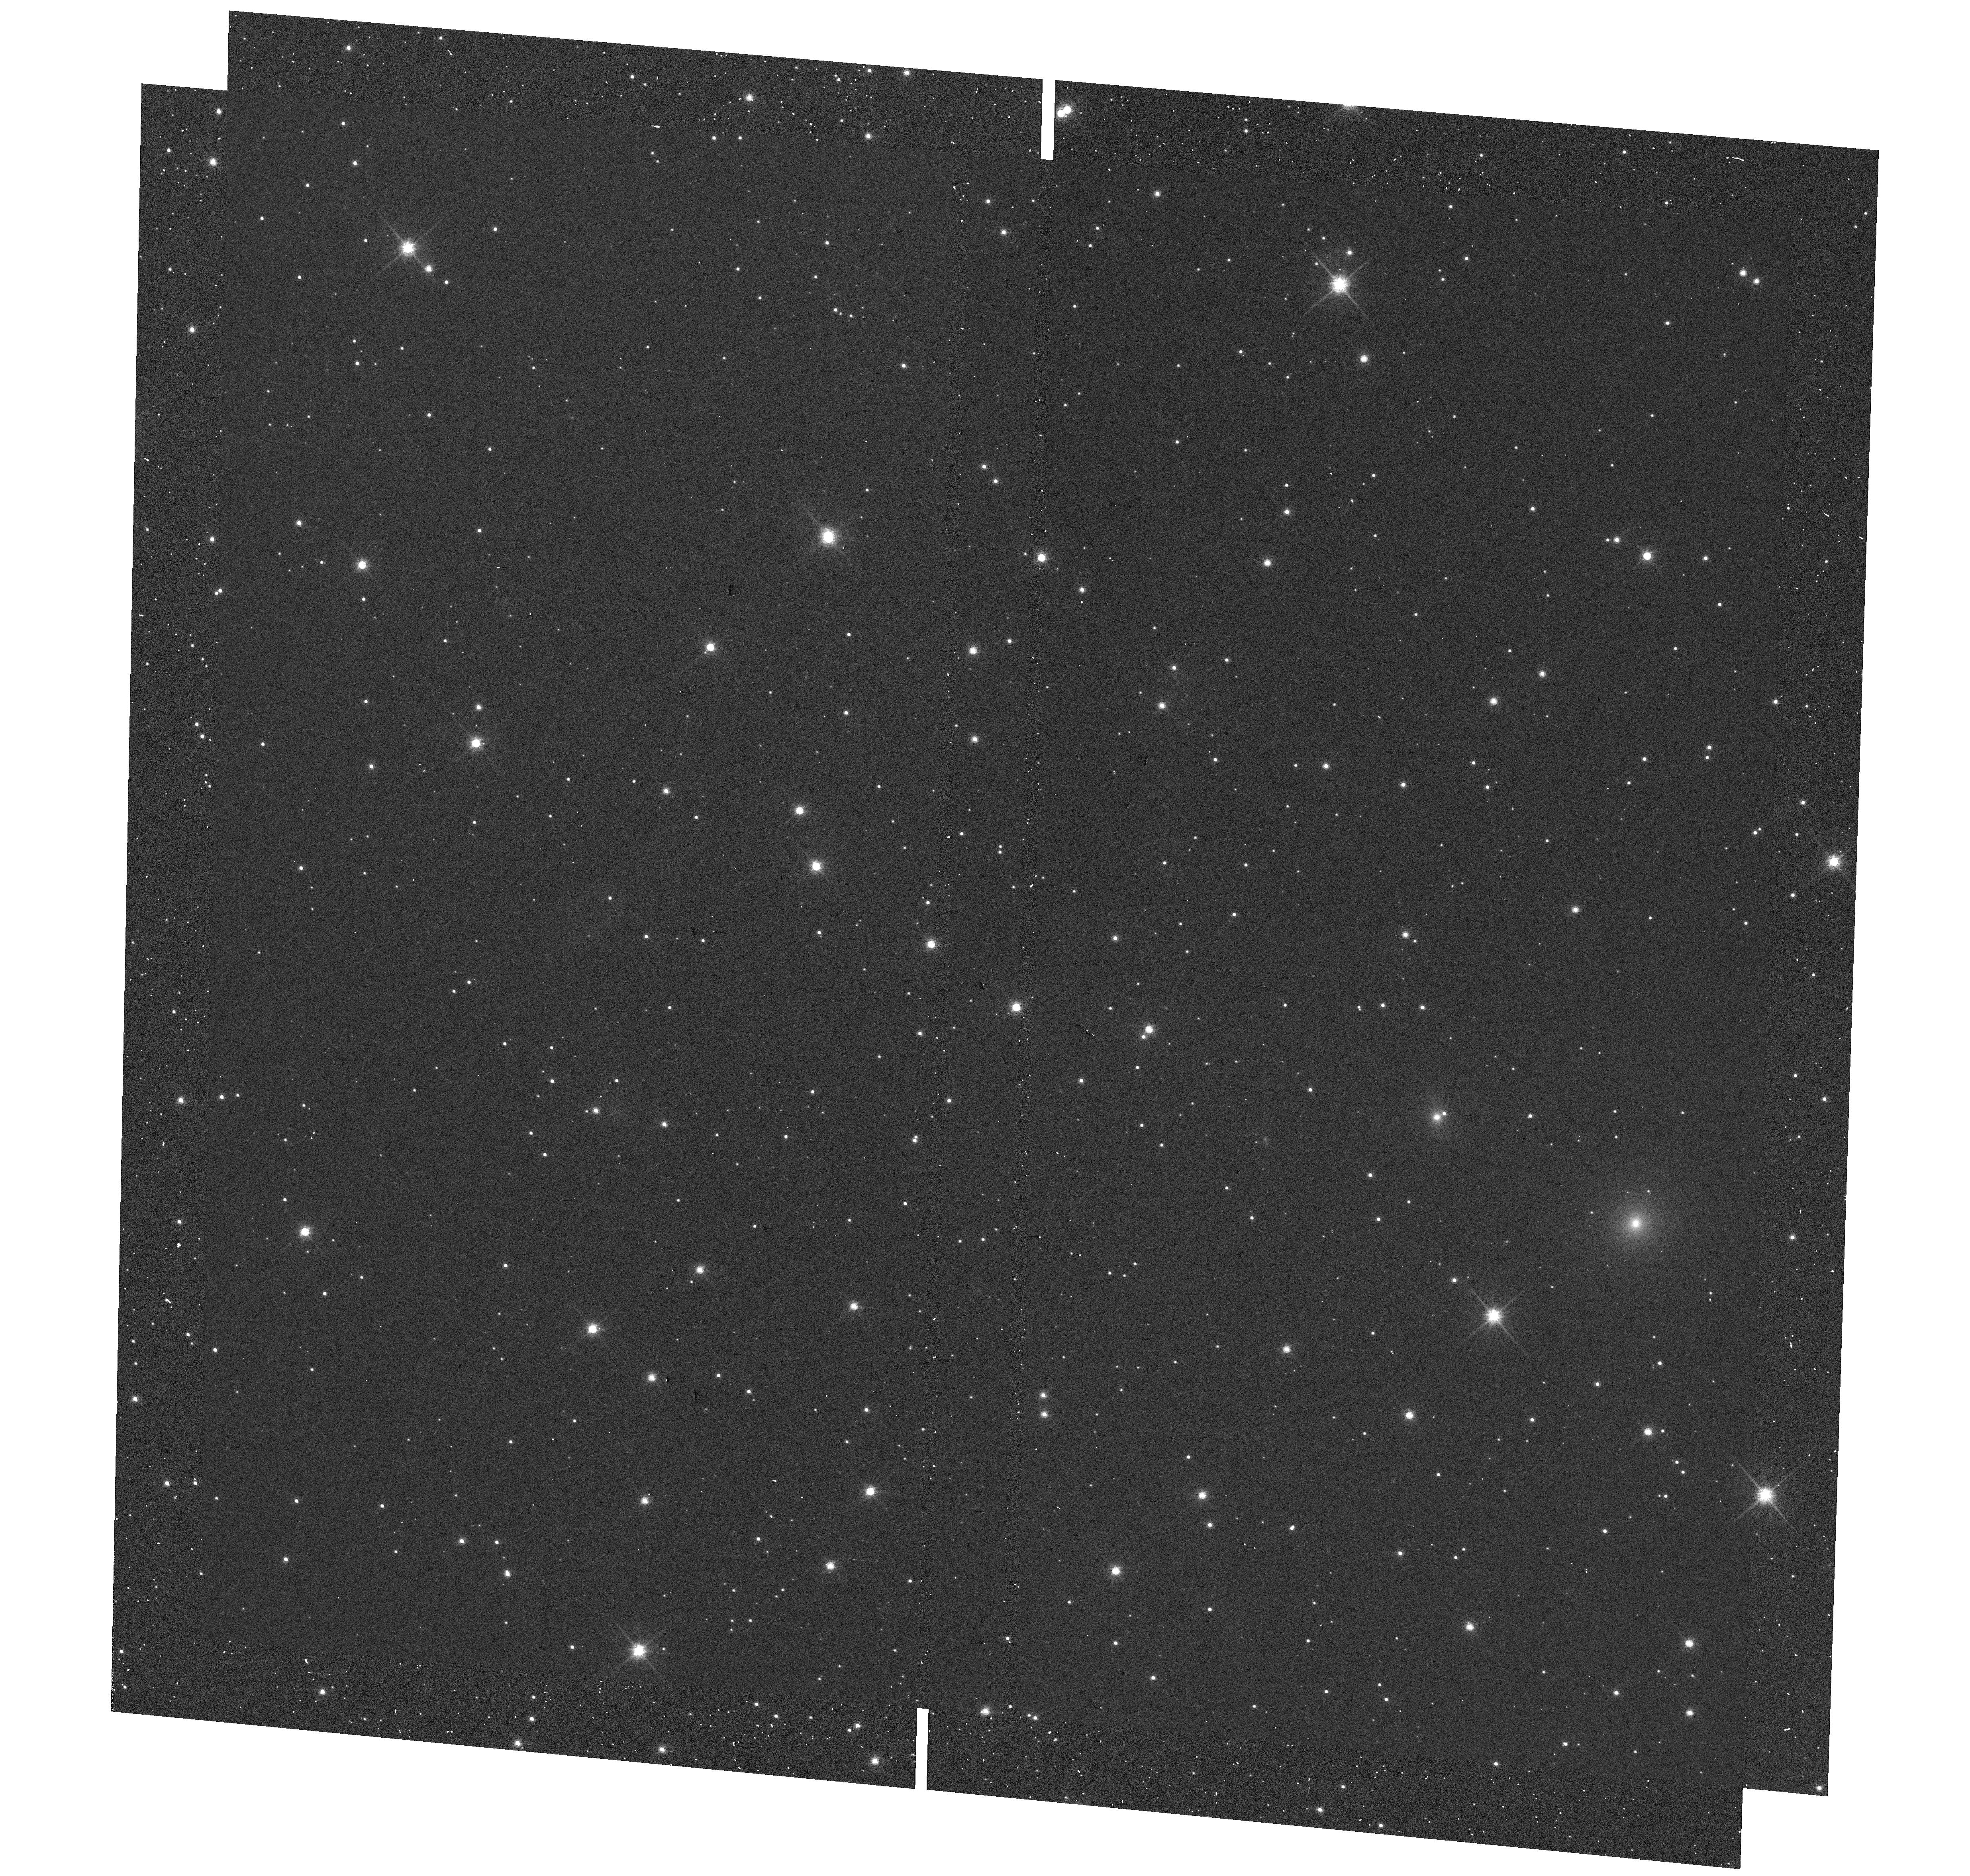
Target: LUHMAN16ABMINAPNE1. Instrument: WFC3/UVIS. Filter: F814W. Exposure: 2 min. Observation ID: hst_14330_06_wfc3_uvis_f814w_icte06

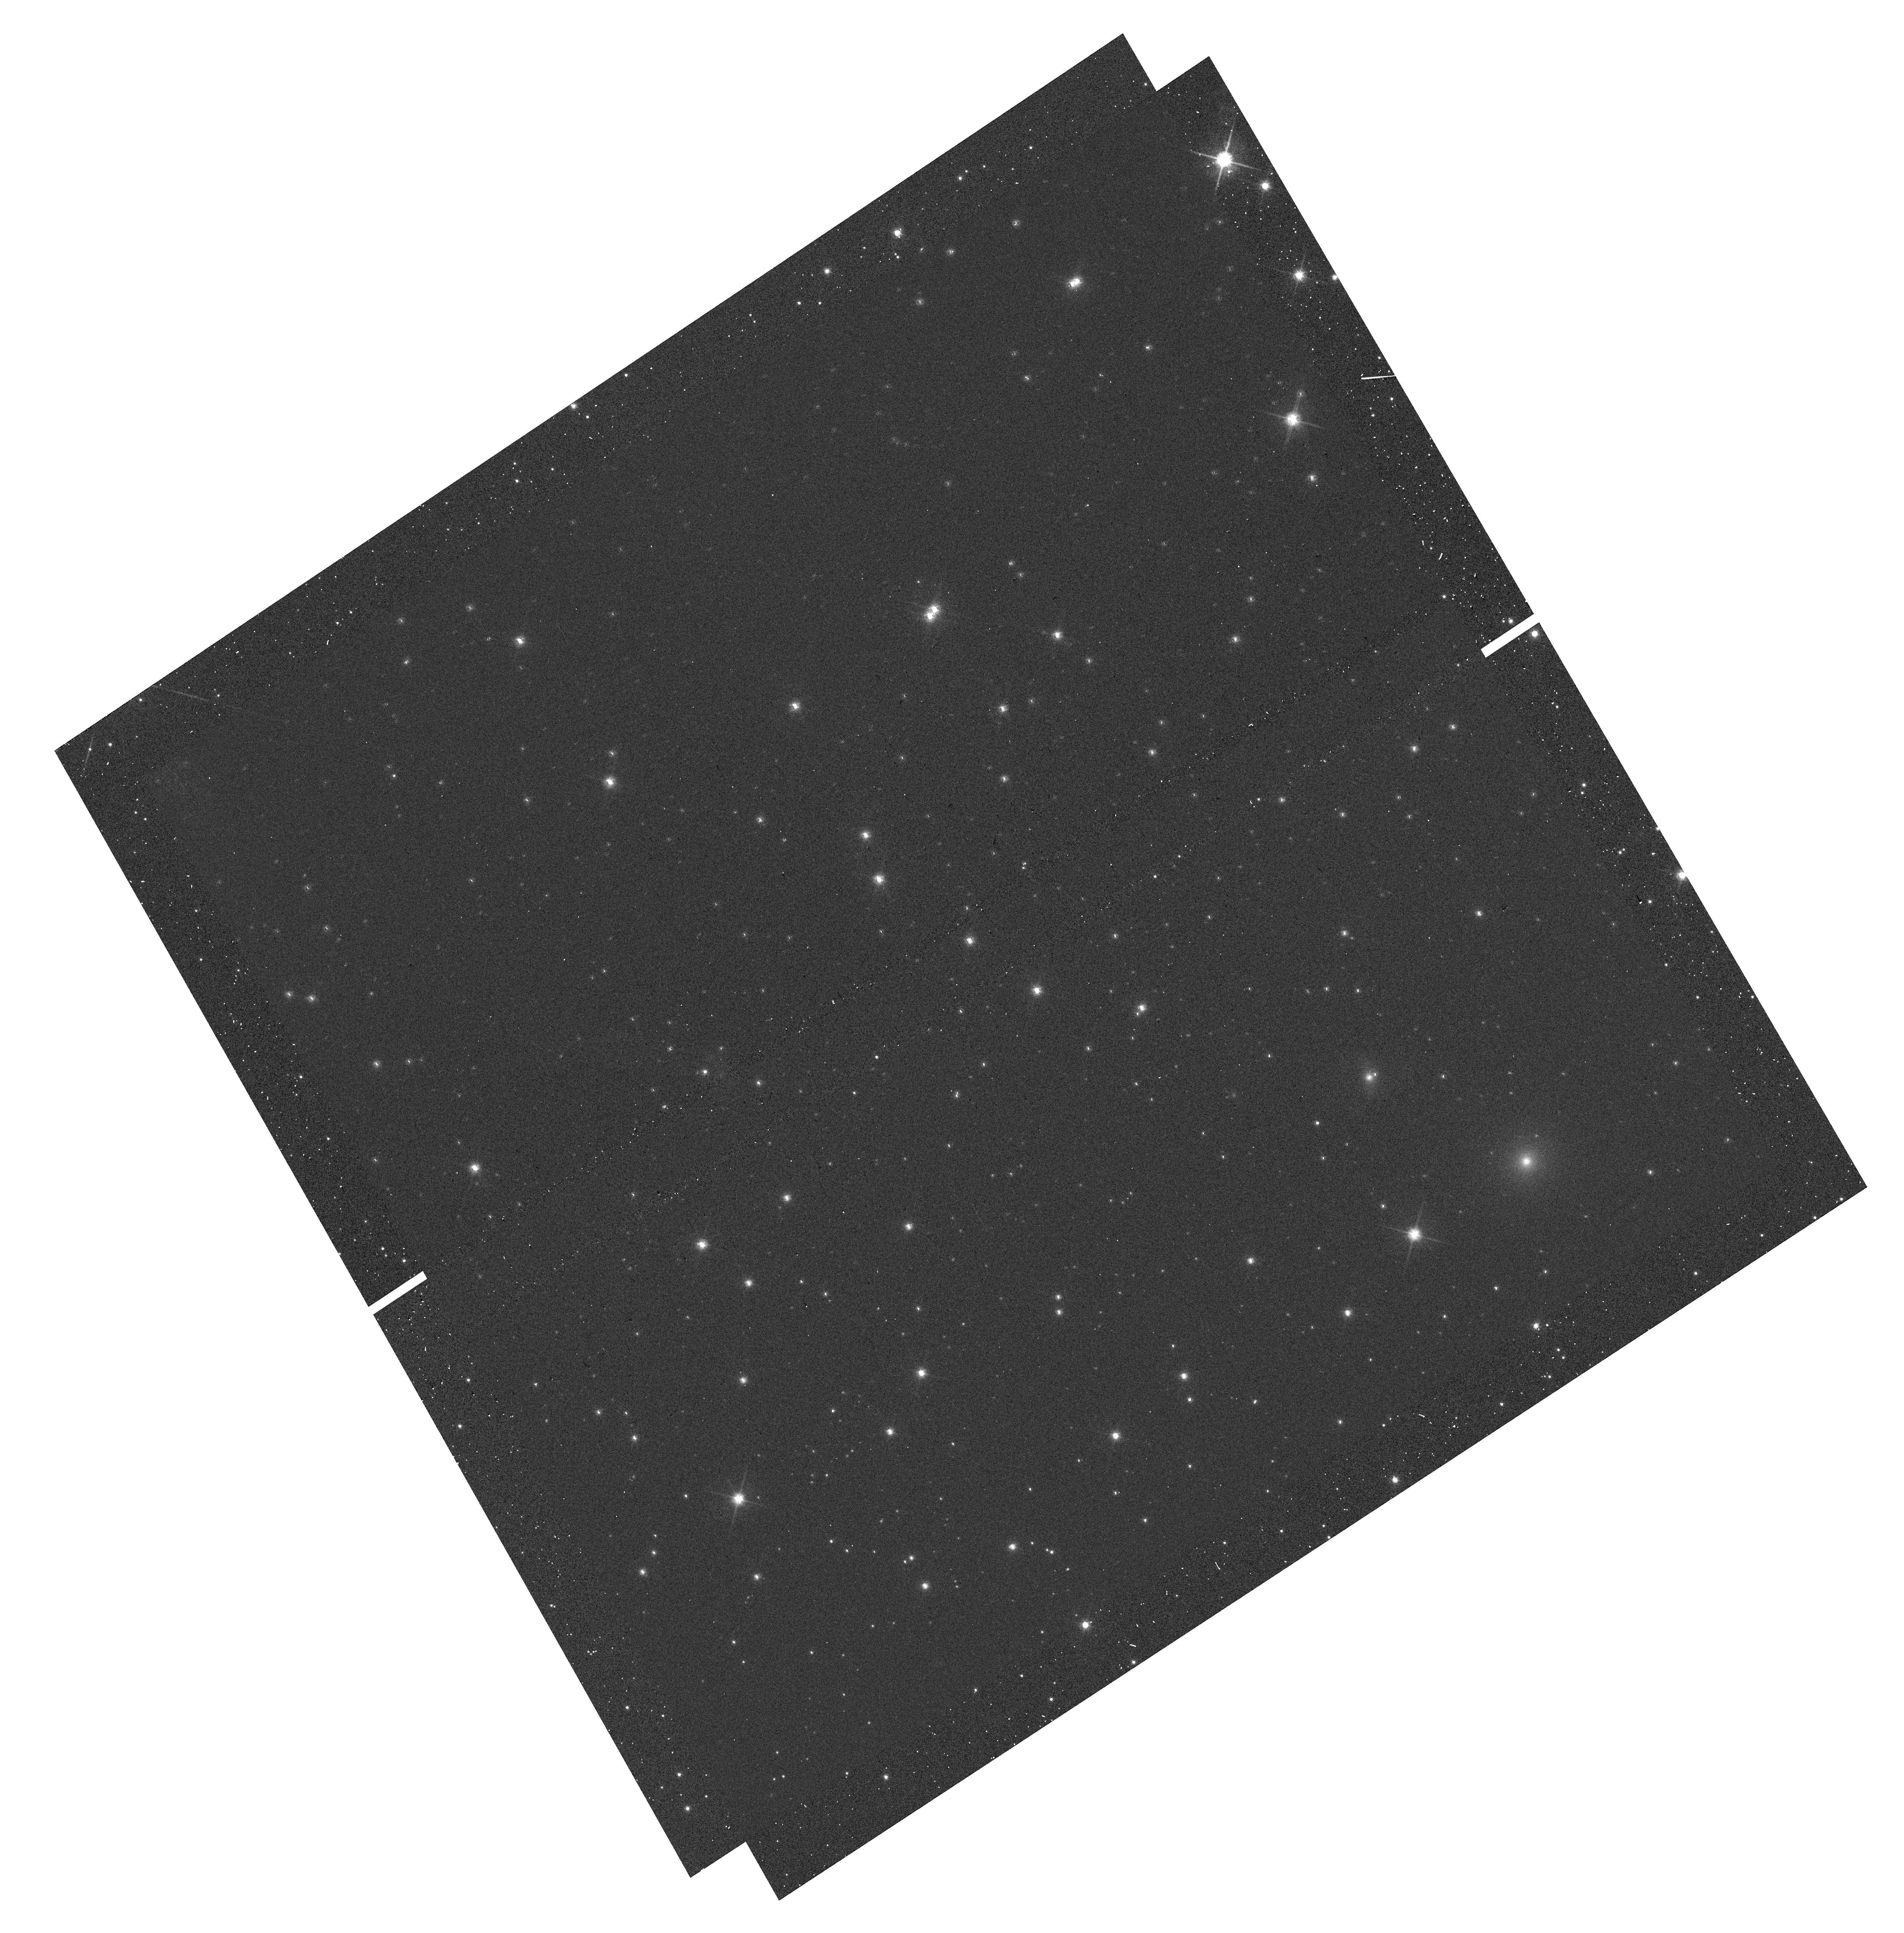
Target: LUHMAN16AB-RICCIOLO-1. Instrument: WFC3/UVIS. Filter: F814W. Exposure: 2 min. Observation ID: hst_14330_11_wfc3_uvis_f814w_icte11

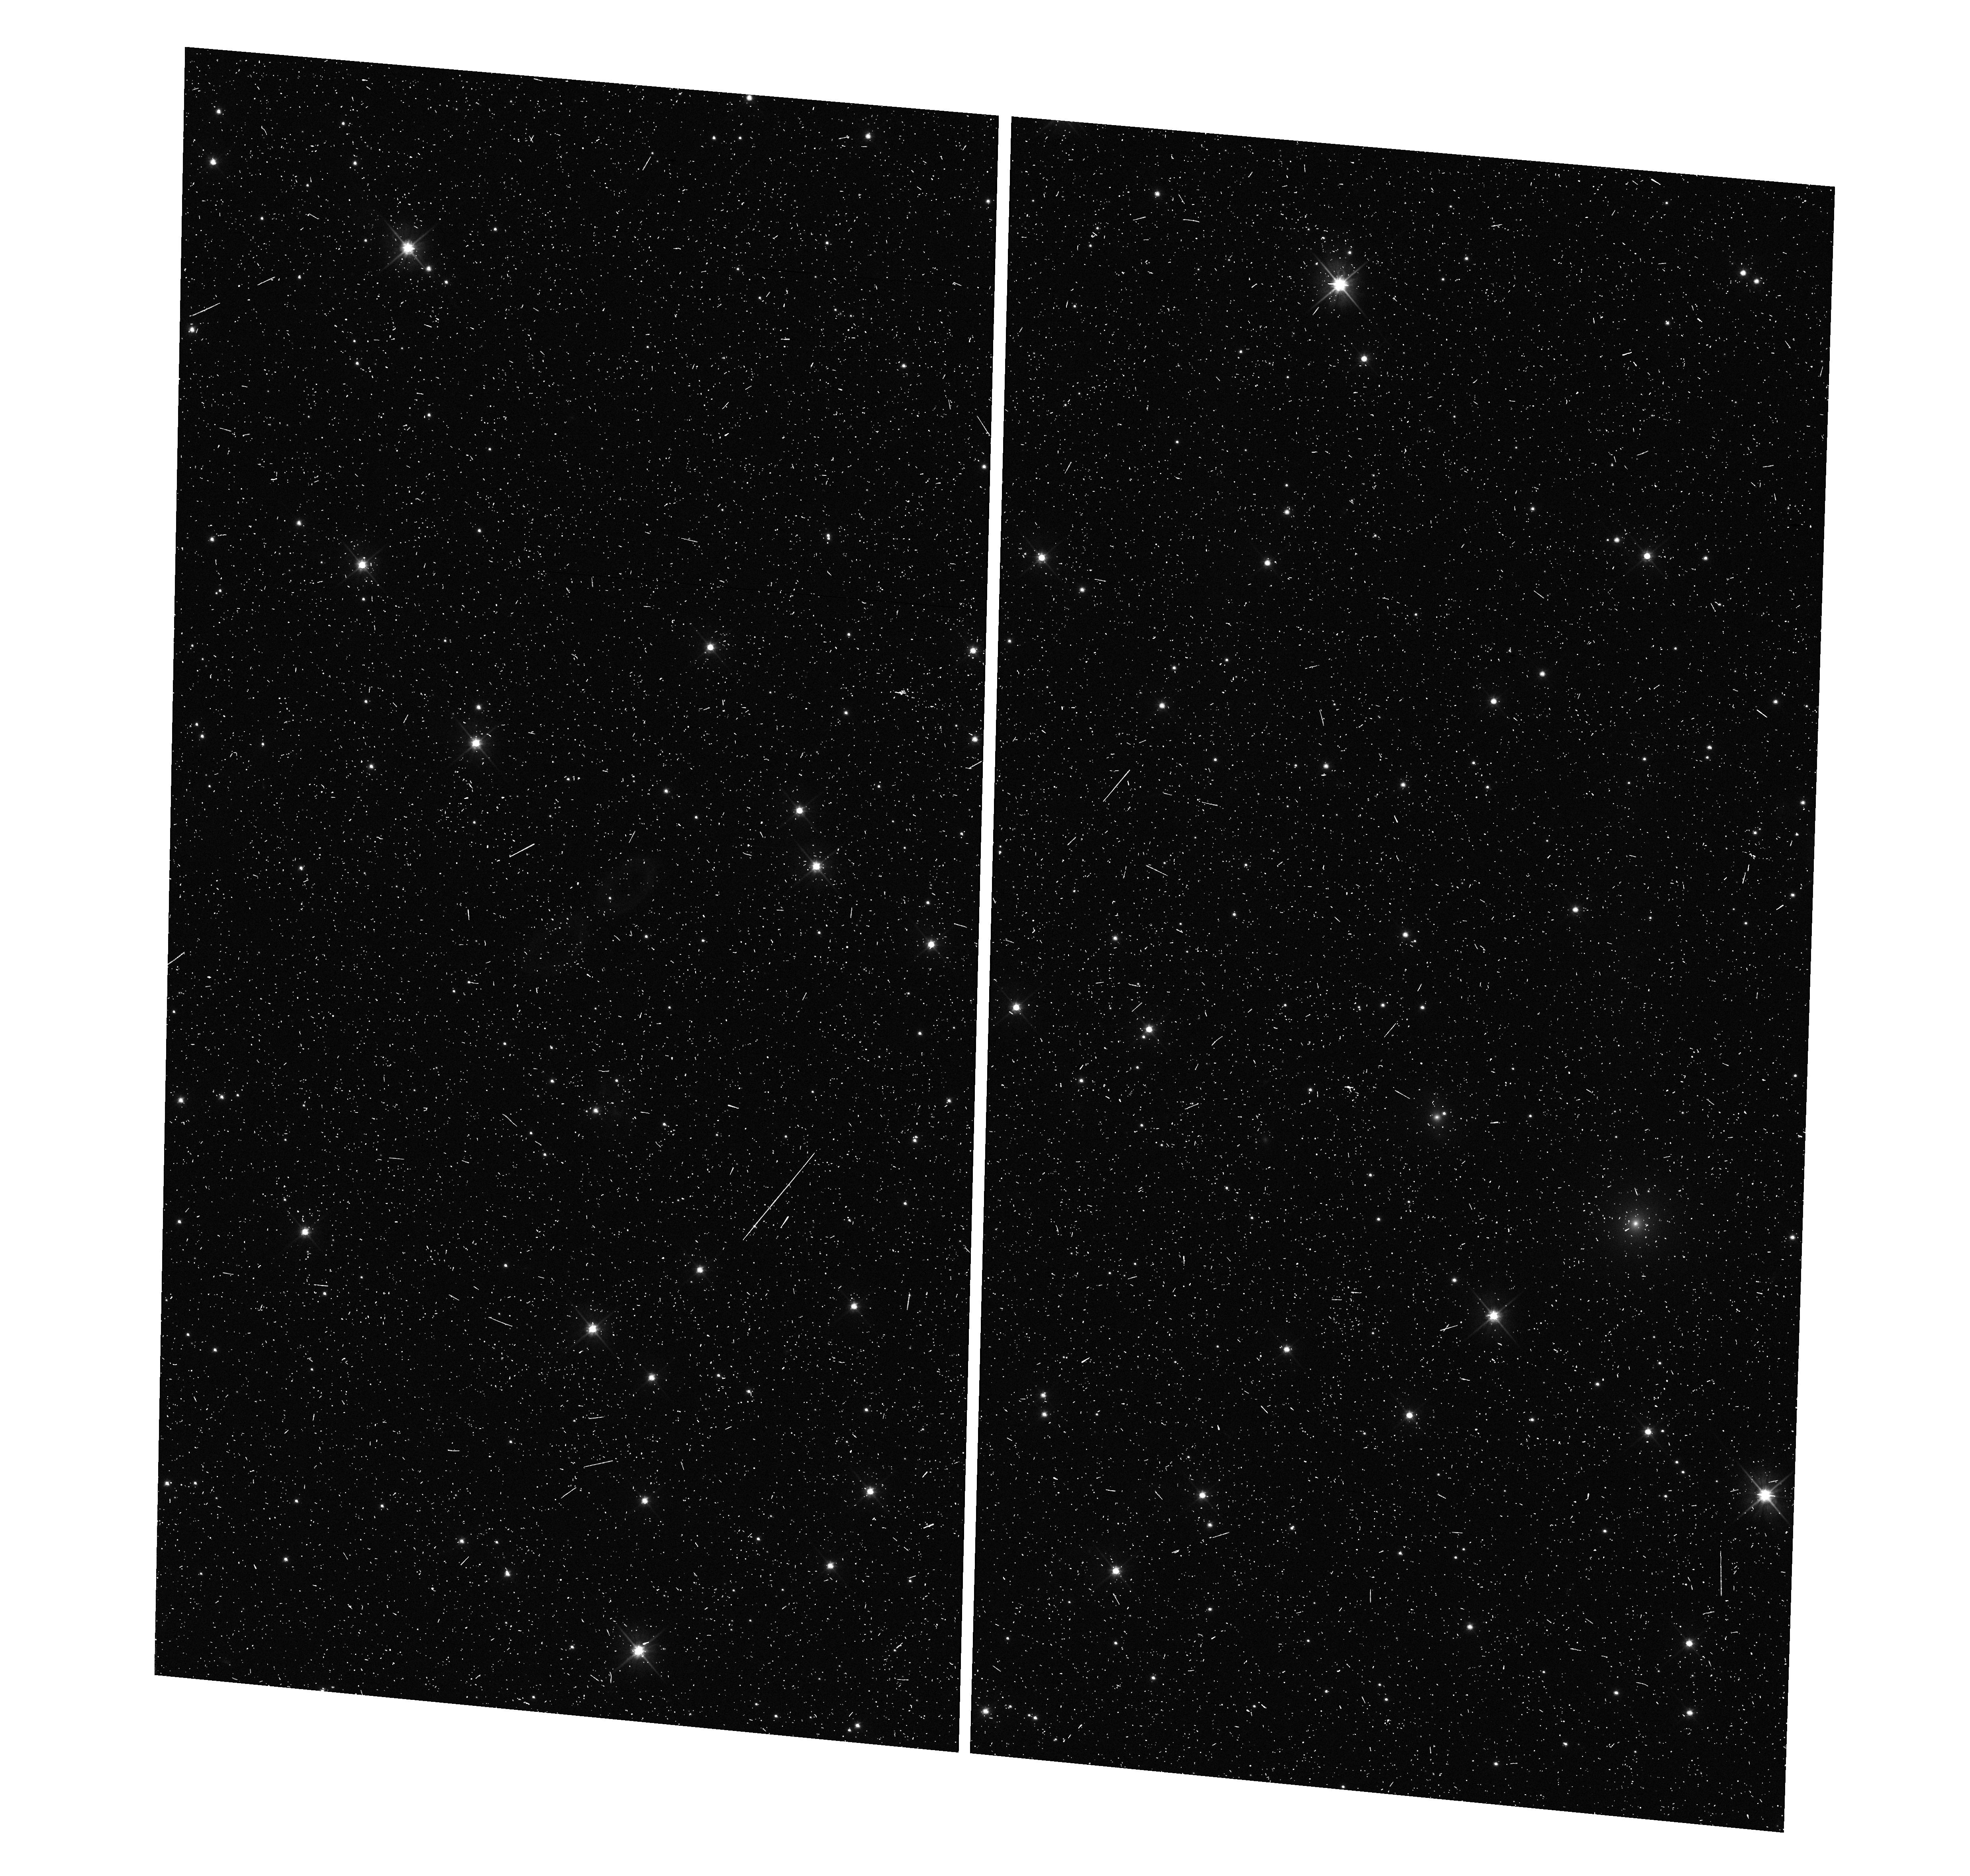
Target: LUHMAN16ABMINAPNE1. Instrument: WFC3/UVIS. Filter: F606W. Exposure: 6 min. Observation ID: hst_14330_06_wfc3_uvis_f606w_icte06

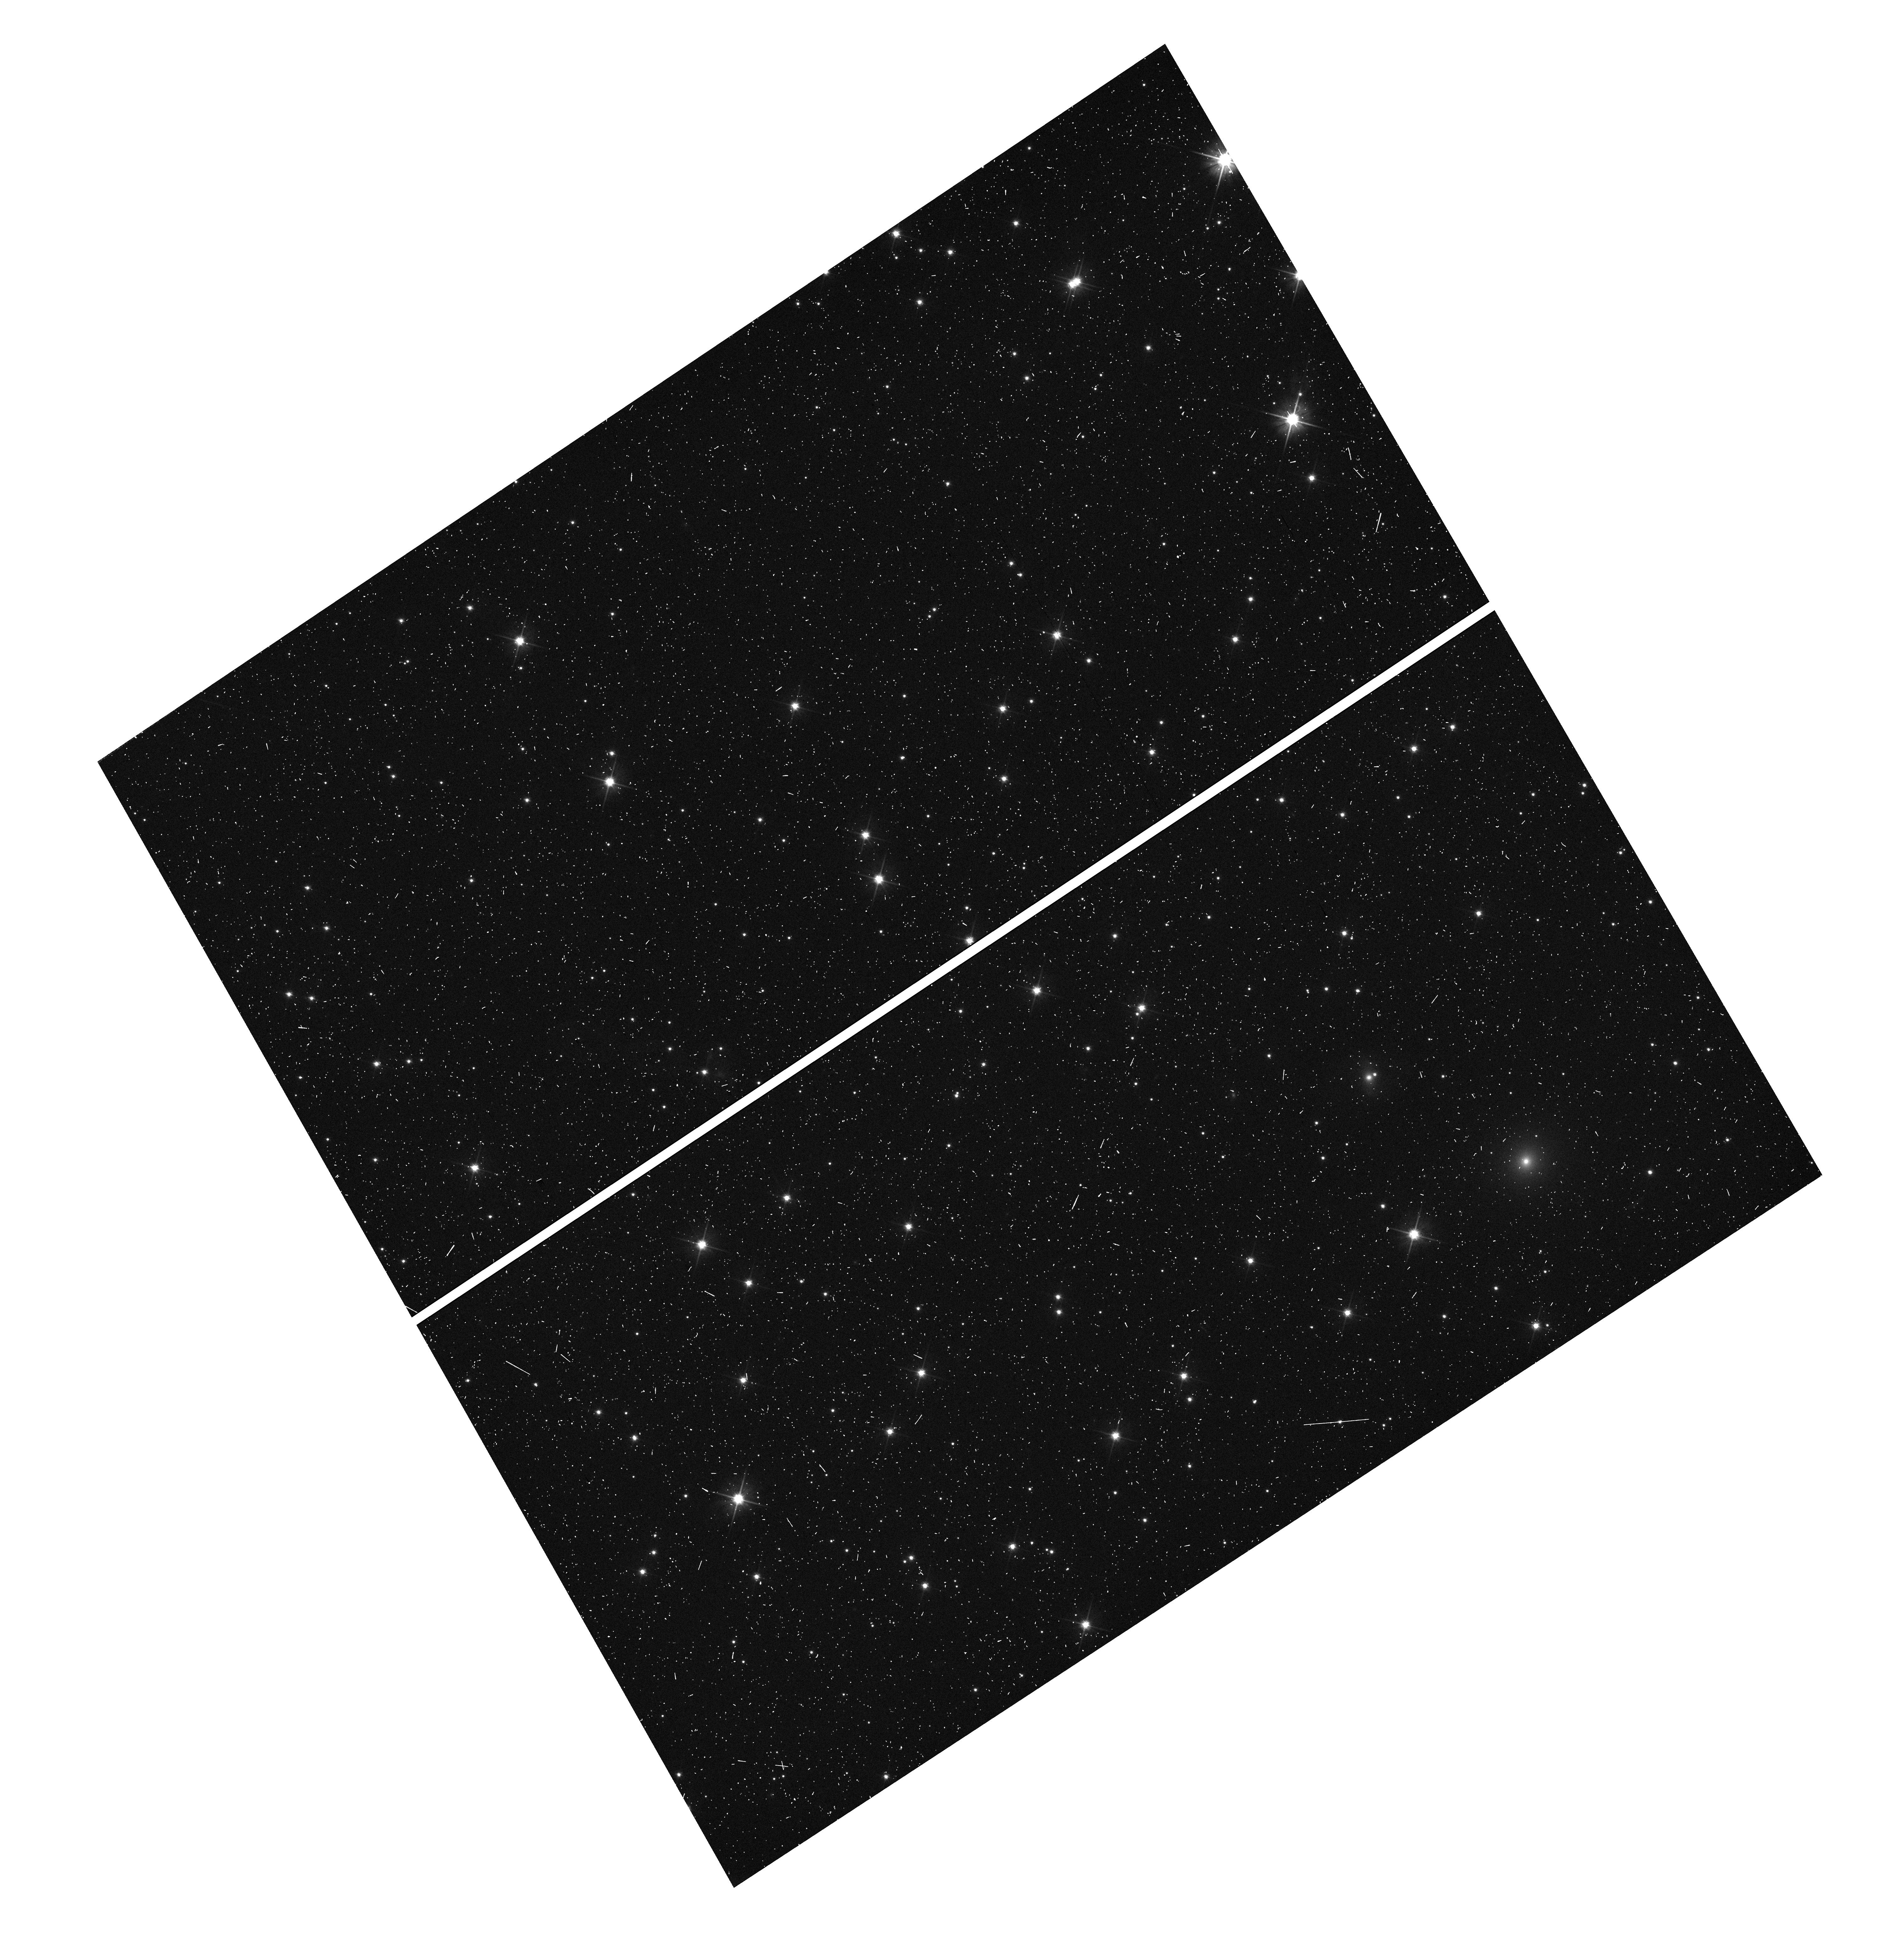
Target: LUHMAN16AB-RICCIOLO-1. Instrument: WFC3/UVIS. Filter: F606W. Exposure: 6 min. Observation ID: hst_14330_11_wfc3_uvis_f606w_icte11

Astrometric search for Planets in the closest Brown Dwarf Binary system Luhman 16AB (PI: Bedin, Luigi R.)

Located at 2.0 pc, the L8+T1 dwarfs system Luhman16AB is the third closest system known to Earth, making it a key benchmark for detailed investigation of brown dwarf atmospheric properties, thermal evolution, multiplicity and planet-hosting frequency. Indeed, a recent ground-based astrometric campaign suggested this system to host a 5-30 Jupiter masses exoplanet. We propose to use HST in spatial-scanning mode to obtain the most accurate annual parallax of any brown dwarf to date, achieving an unprecedented accuracy of 1 part in 10000 (50 micro-arcsecond) for each of the two components of Luh16, and to constrain their absolute space motions with similar accuracy. Most importantly, we will be able to confirm the giant planet candidate and to search for faint companions co-moving with the targets, either resolved or through astrometric perturbations of the A-B orbital motion, the latter probing down to few Earth-masses. Present-day ground-based direct imaging and AO facilities have fundamental limitations (field of view, PSF stability, differential chromatic effects, visibility) which introduce systematic and seasonal errors that are hard to quantify, and which have already resulted many times in clamorous false alarm in the recent past. This is particularly true for faint and red objects. Luhman 16A and B will be problematic for GAIA (faint, color, crowding, visibility), and the here proposed HST spatial-scanning mode observations will actually be an important complementary validation of the final GAIA catalog itself (expected 2020). Similarly, JWST is not expected to provide any better astrometry than HST because of its broader and irregular PSFs.